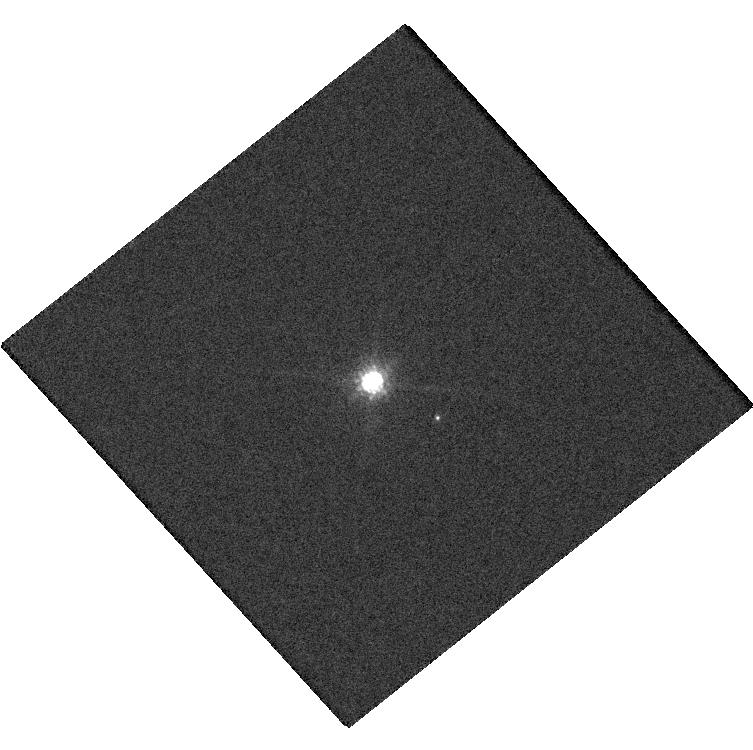
Target: 2MASSWJ0149090+295613
Instrument: WFC3/UVIS
Filter: F850LP
Exposure: 14 min
Observation ID: hst_15296_08_wfc3_uvis_f850lp_idib08

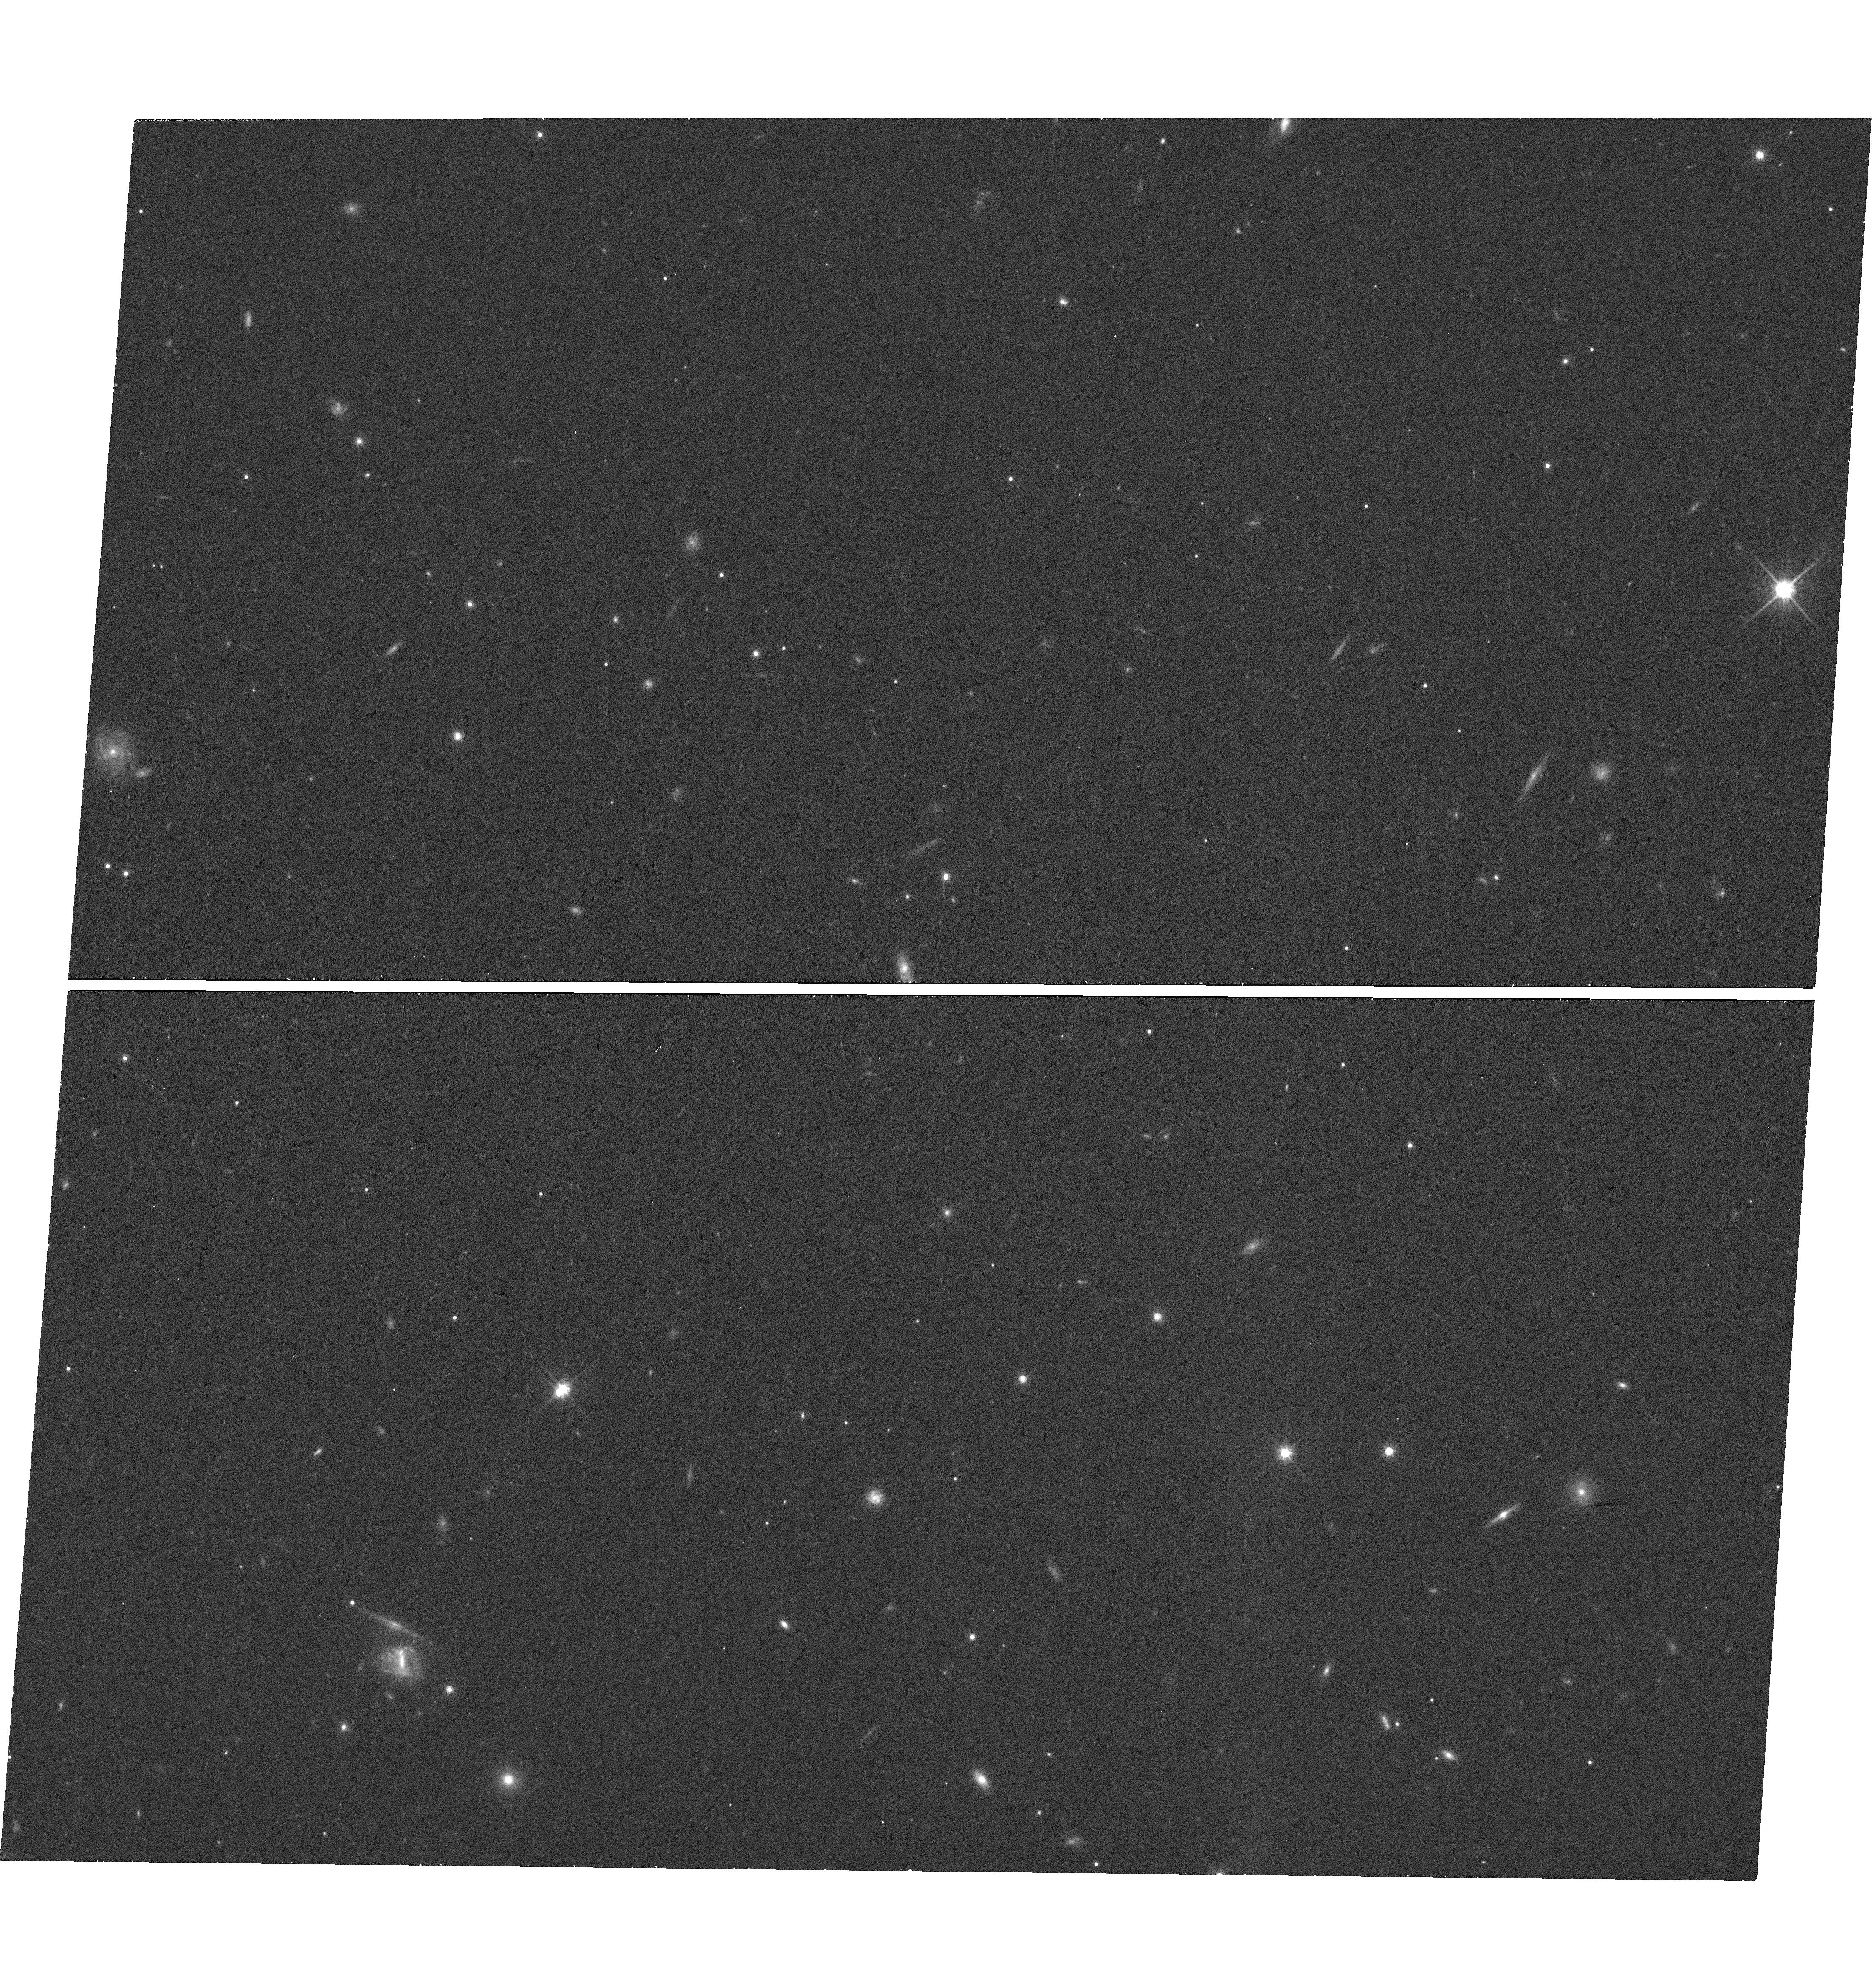
Target: 2MASSWJ1728114+394859
Instrument: WFC3/UVIS
Filter: F814W
Exposure: 19 min
Observation ID: hst_15296_05_wfc3_uvis_f814w_idib05

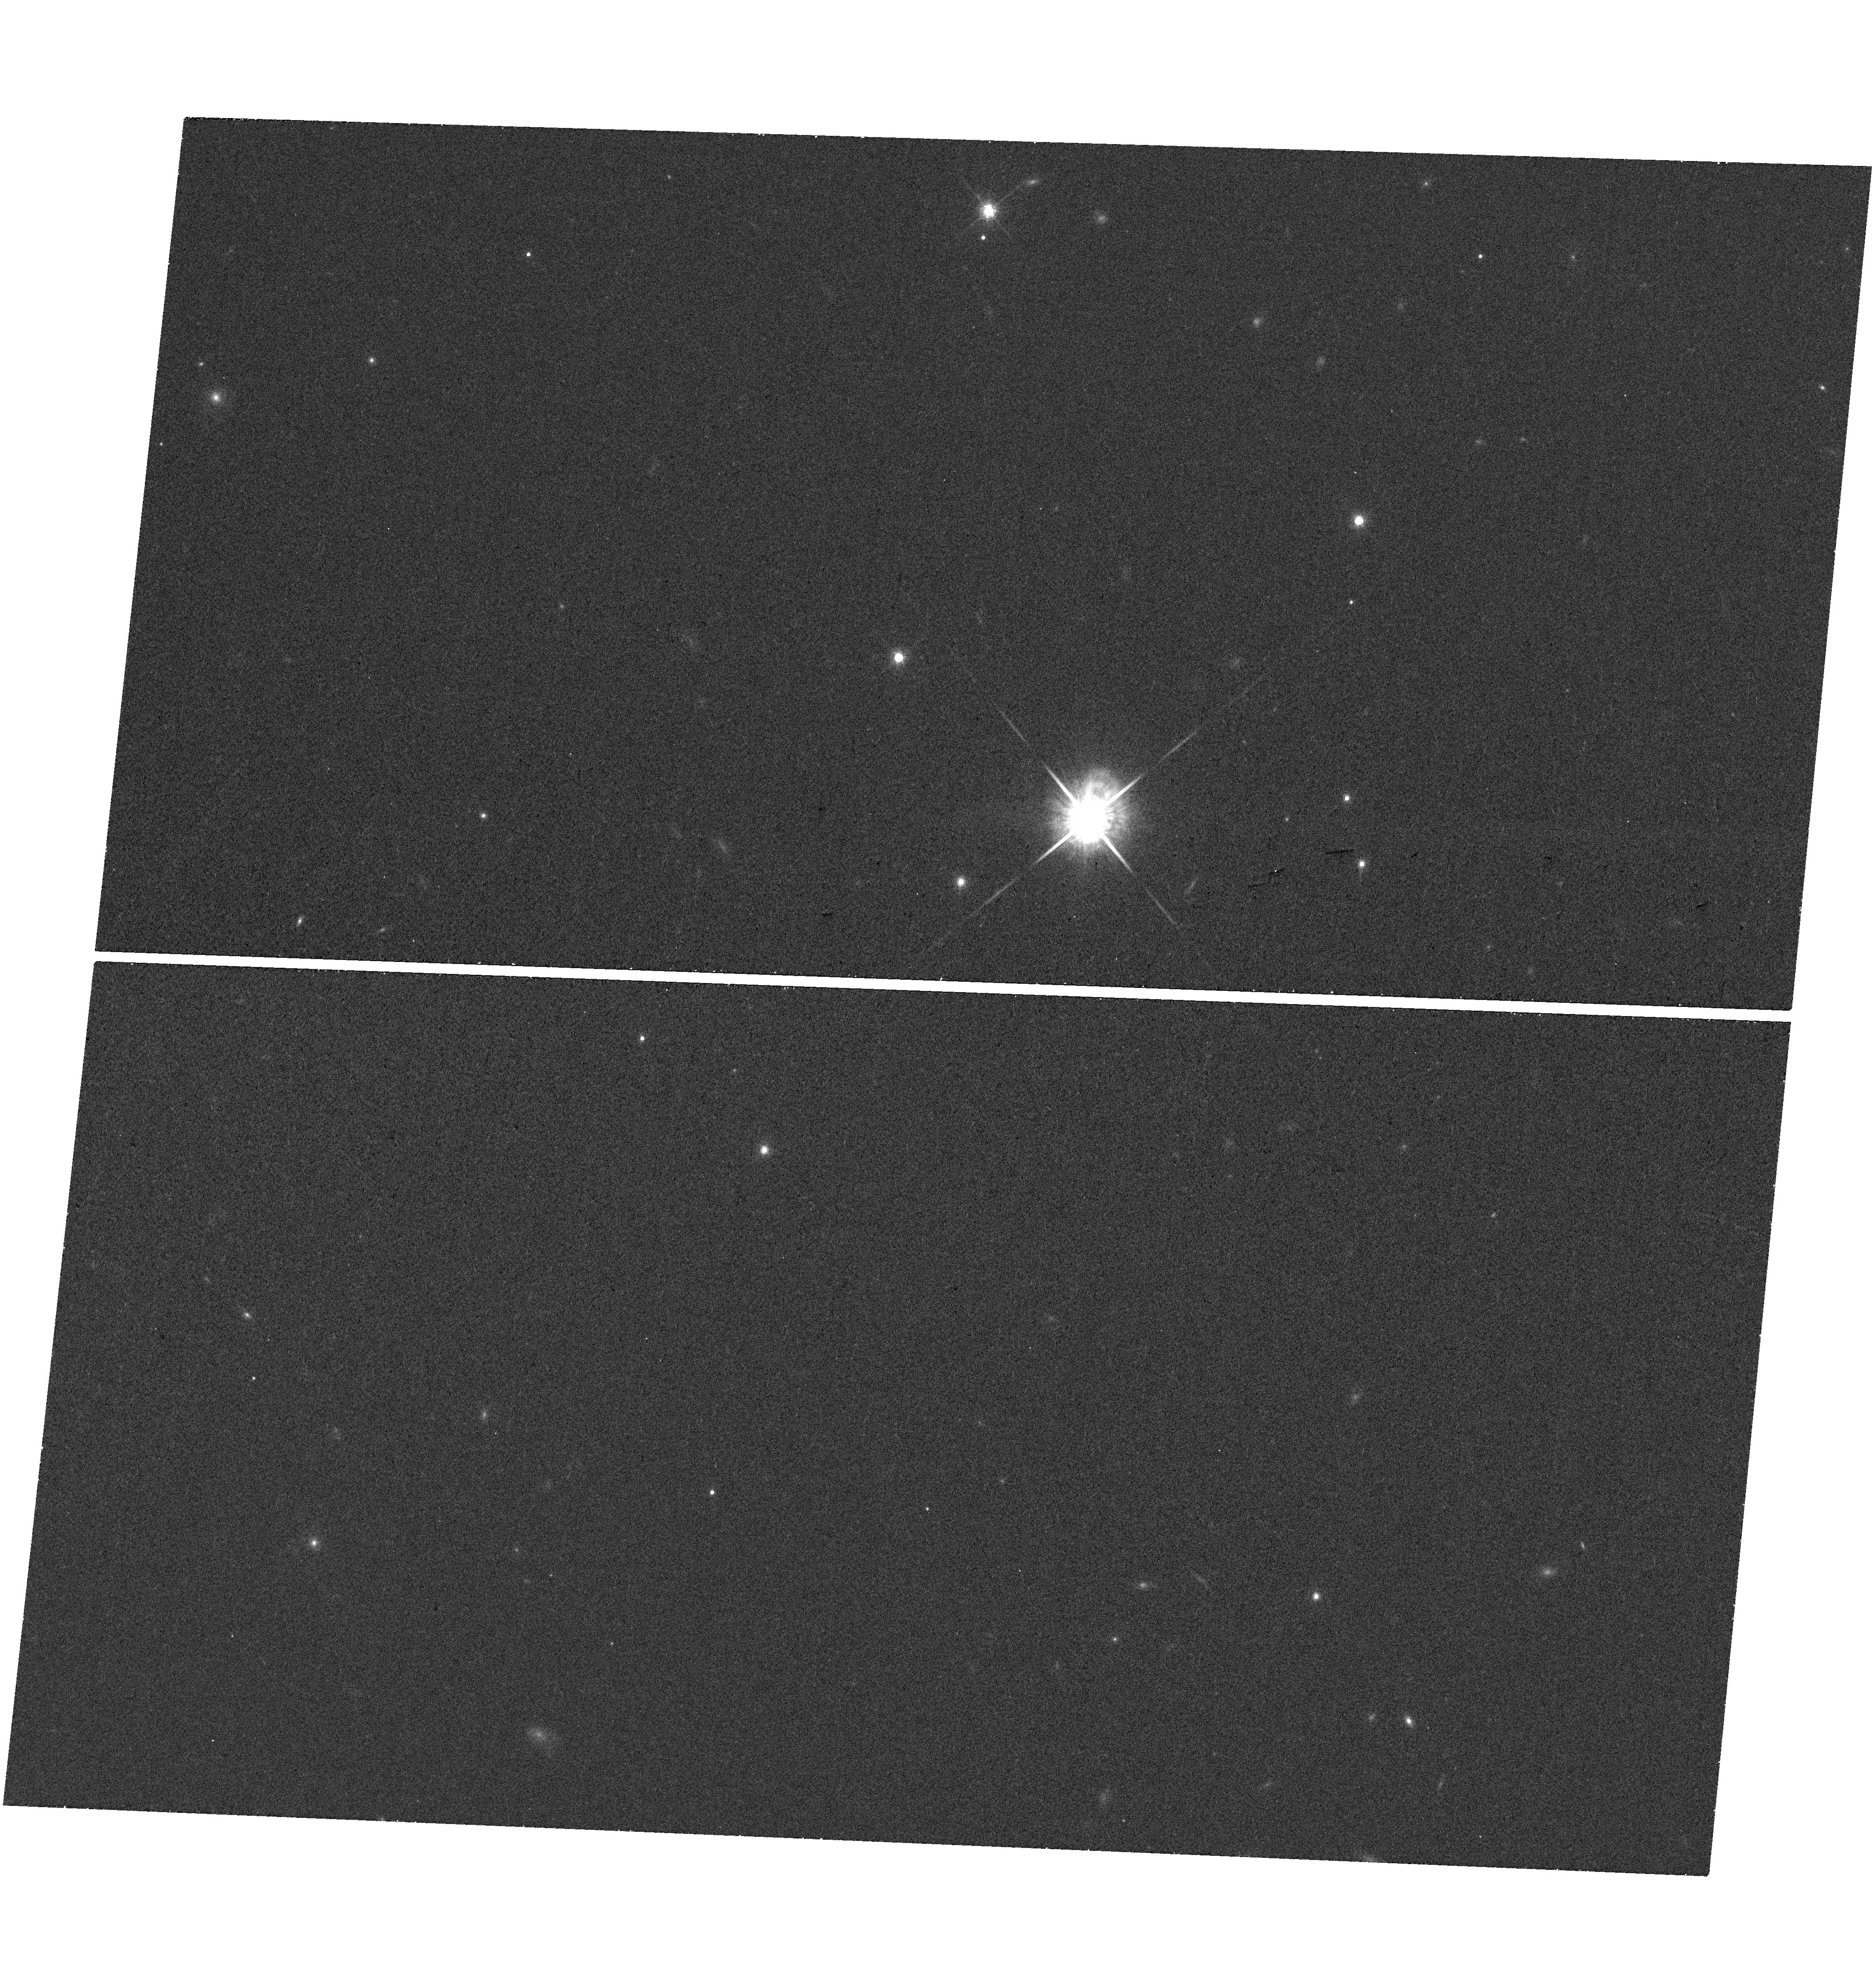
Target: 2MASSWJ0920122+351742
Instrument: WFC3/UVIS
Filter: F850LP
Exposure: 19 min
Observation ID: hst_15296_04_wfc3_uvis_f850lp_idib04

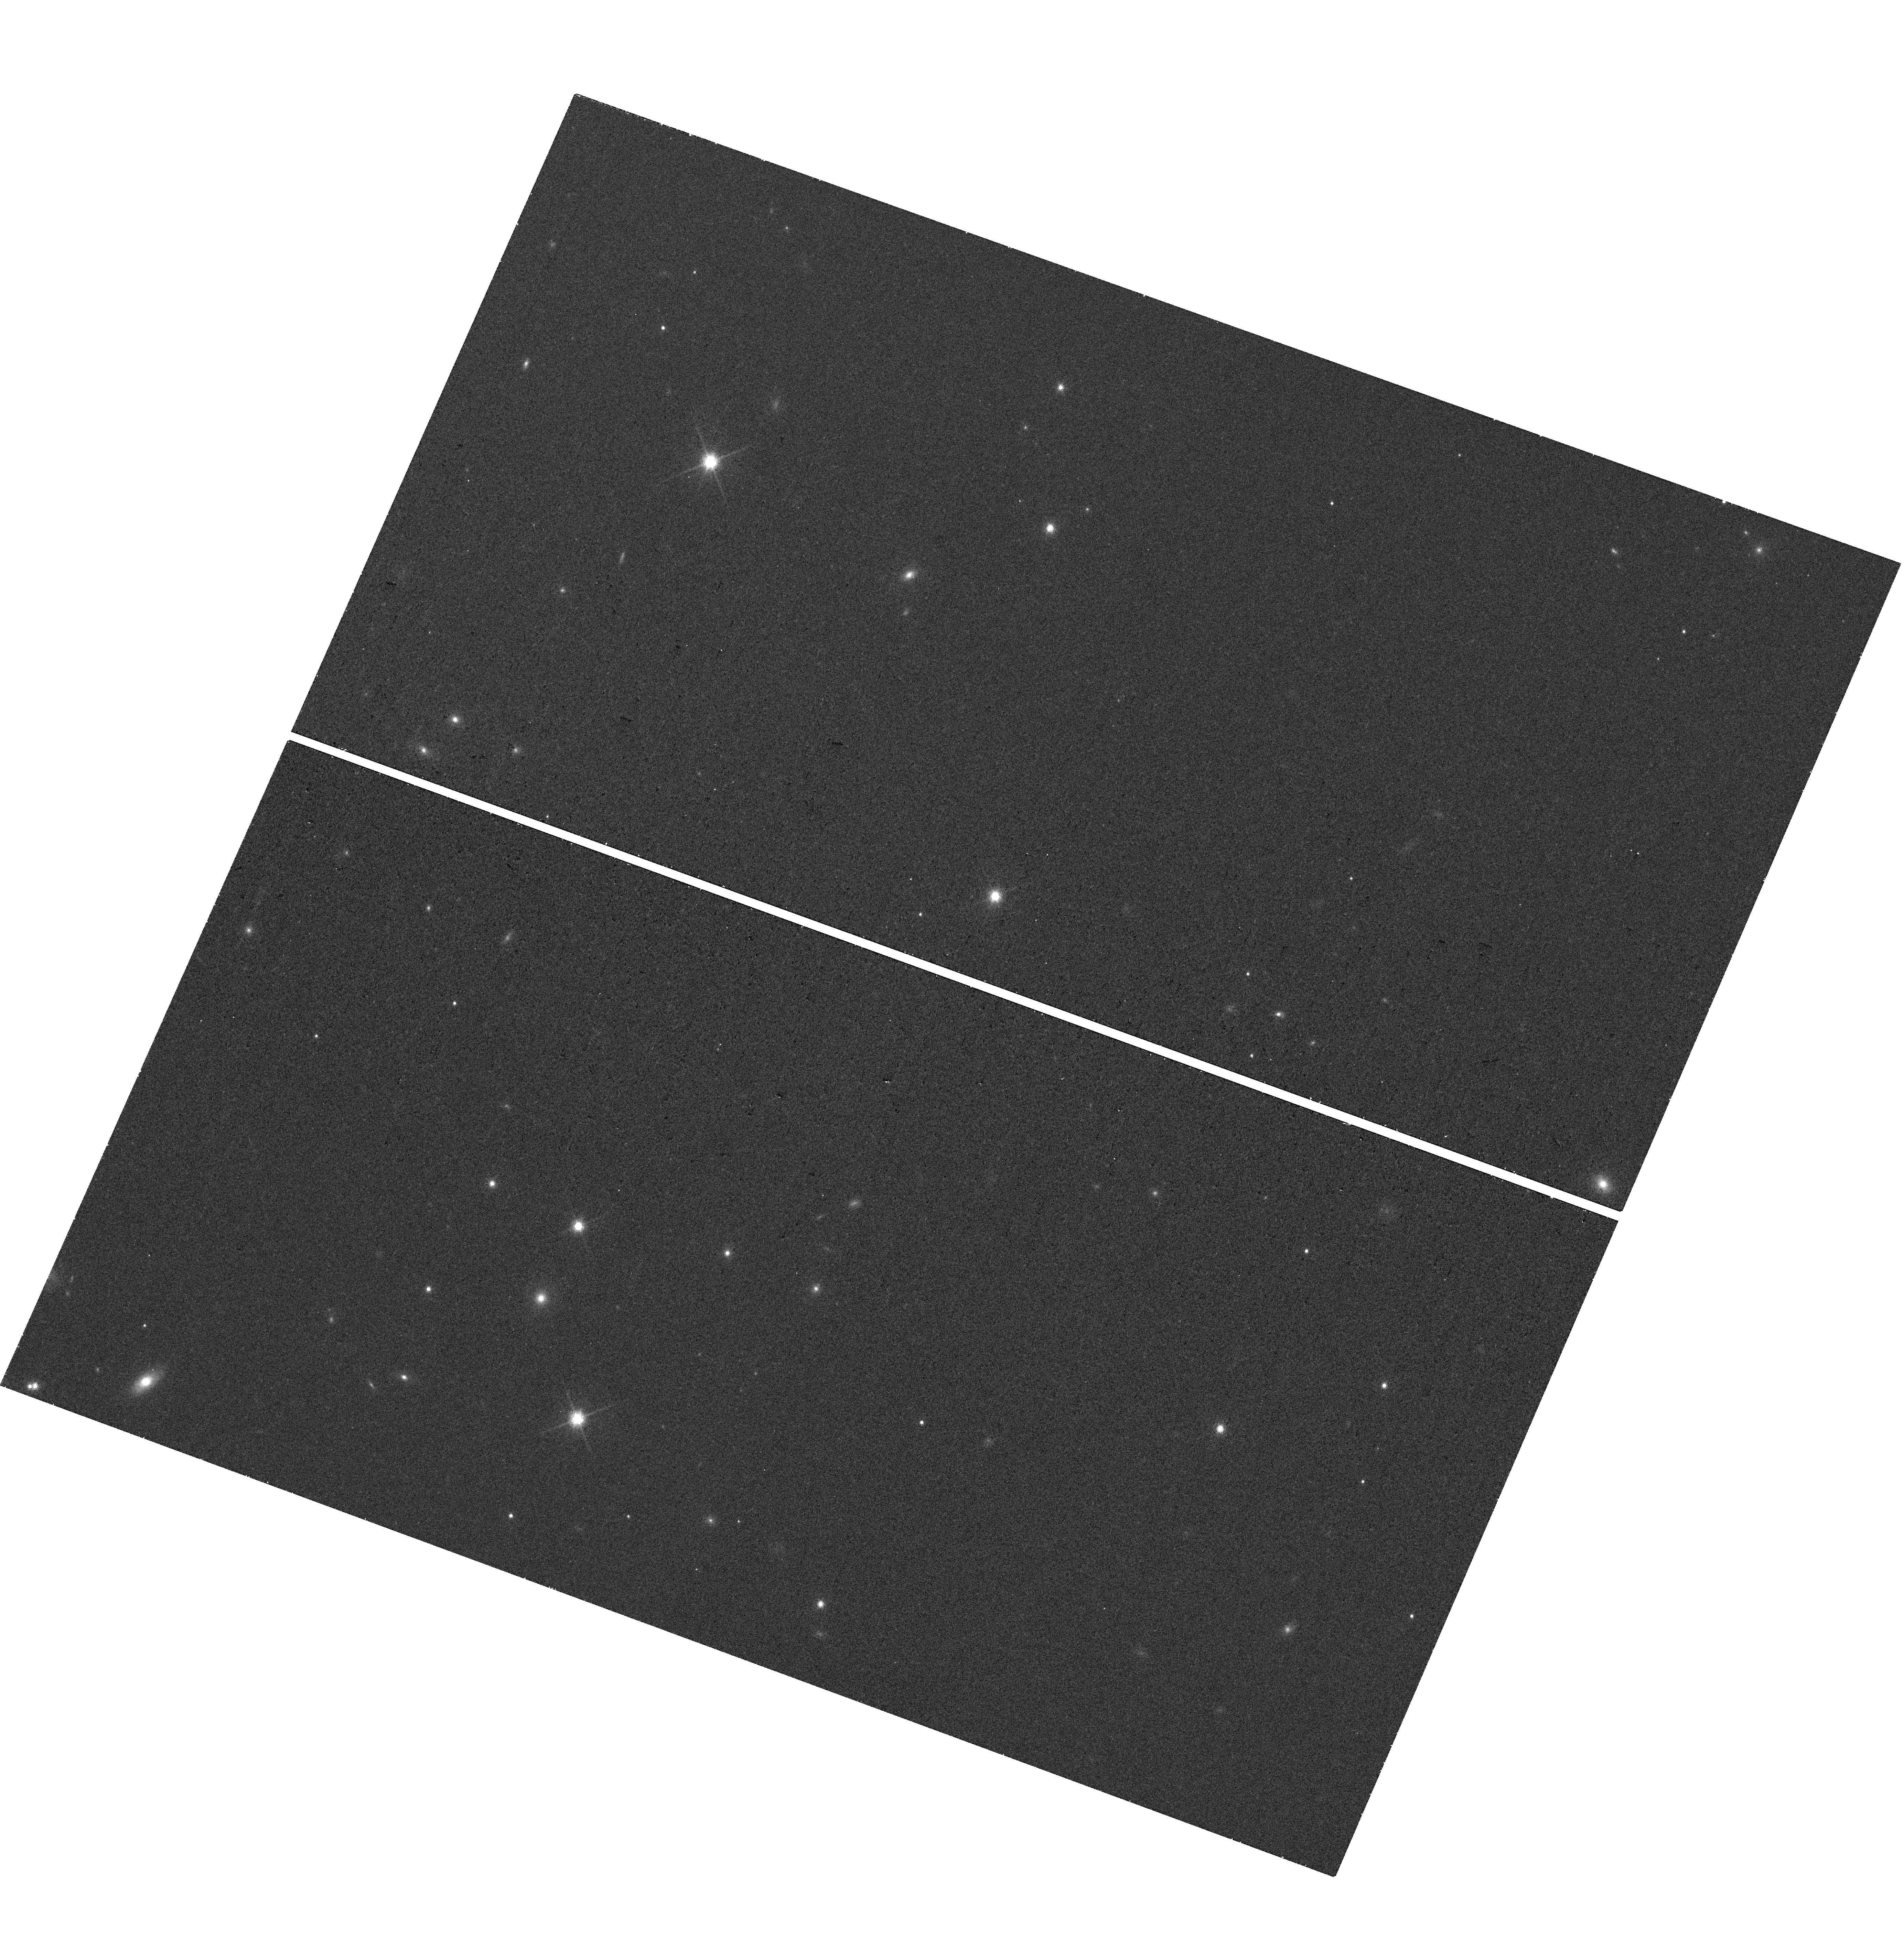
Target: 2MASSIJ1017075+130839
Instrument: WFC3/UVIS
Filter: F850LP
Exposure: 18 min
Observation ID: hst_15296_01_wfc3_uvis_f850lp_idib01

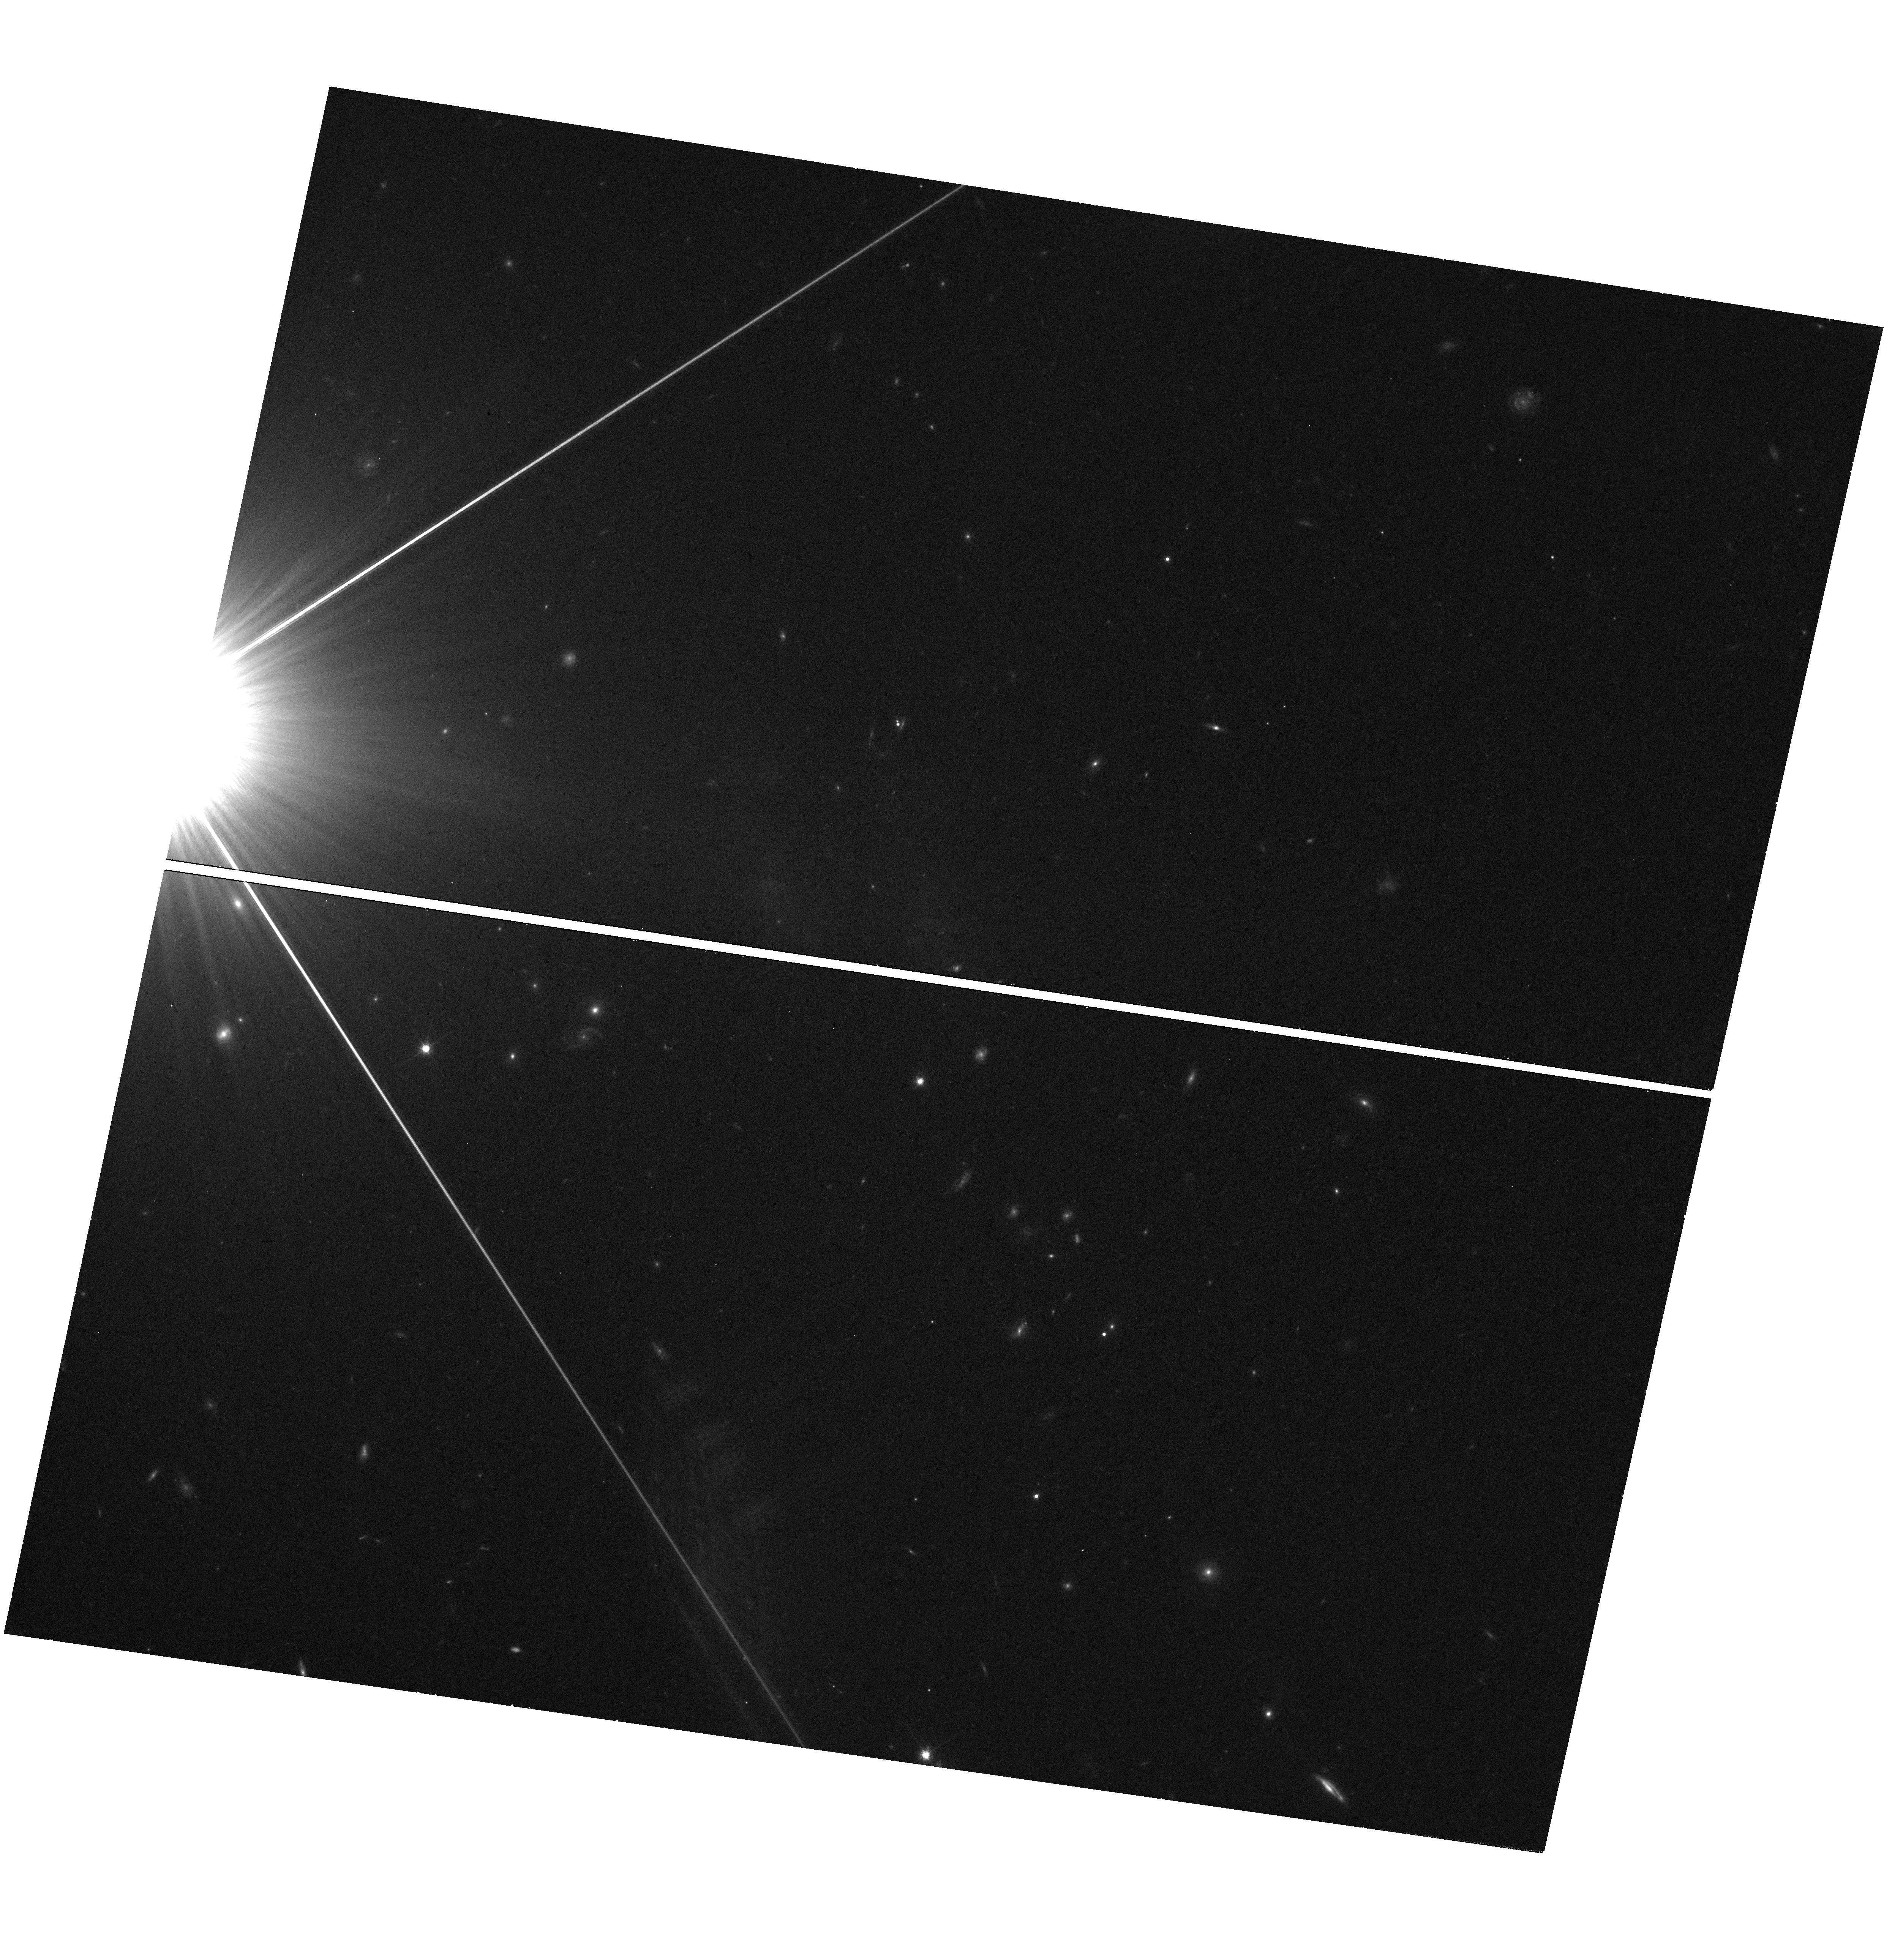
Target: GL417B
Instrument: WFC3/UVIS
Filter: F814W
Exposure: 19 min
Observation ID: hst_15296_02_wfc3_uvis_f814w_idib02

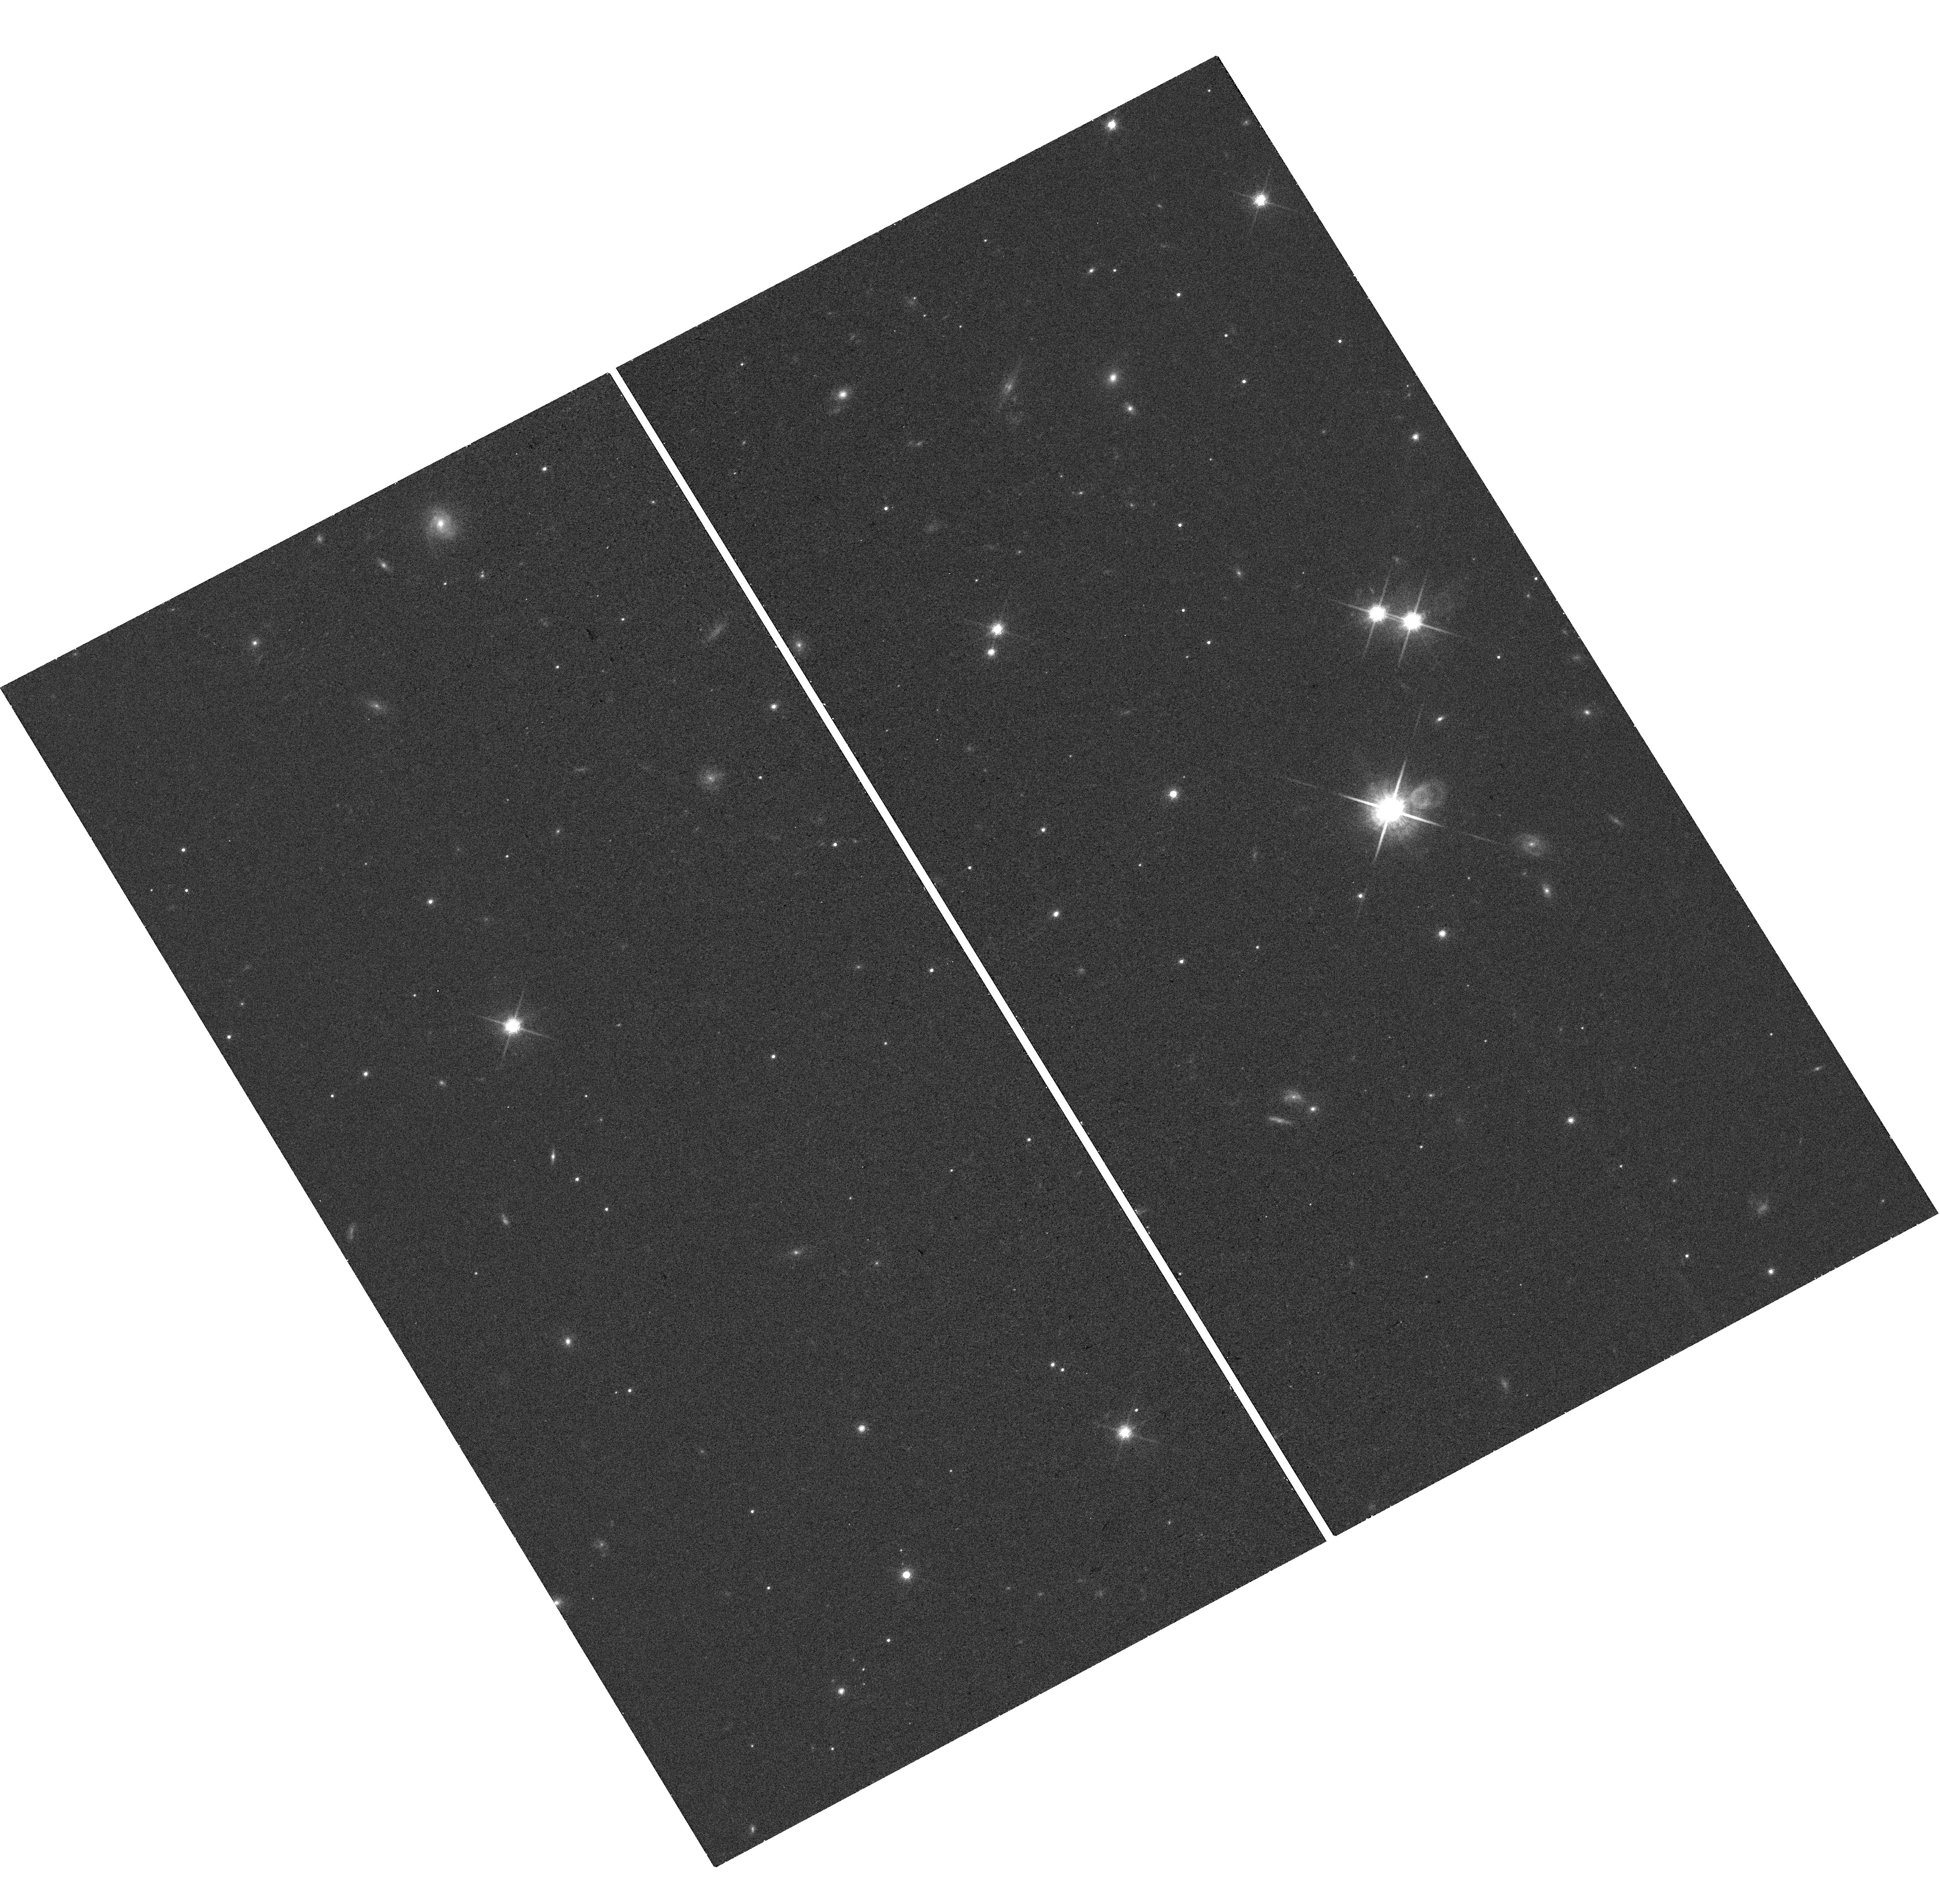
Target: SDSSJ205235.31-160929.8
Instrument: WFC3/UVIS
Filter: F850LP
Exposure: 18 min
Observation ID: hst_15296_06_wfc3_uvis_f850lp_idib06

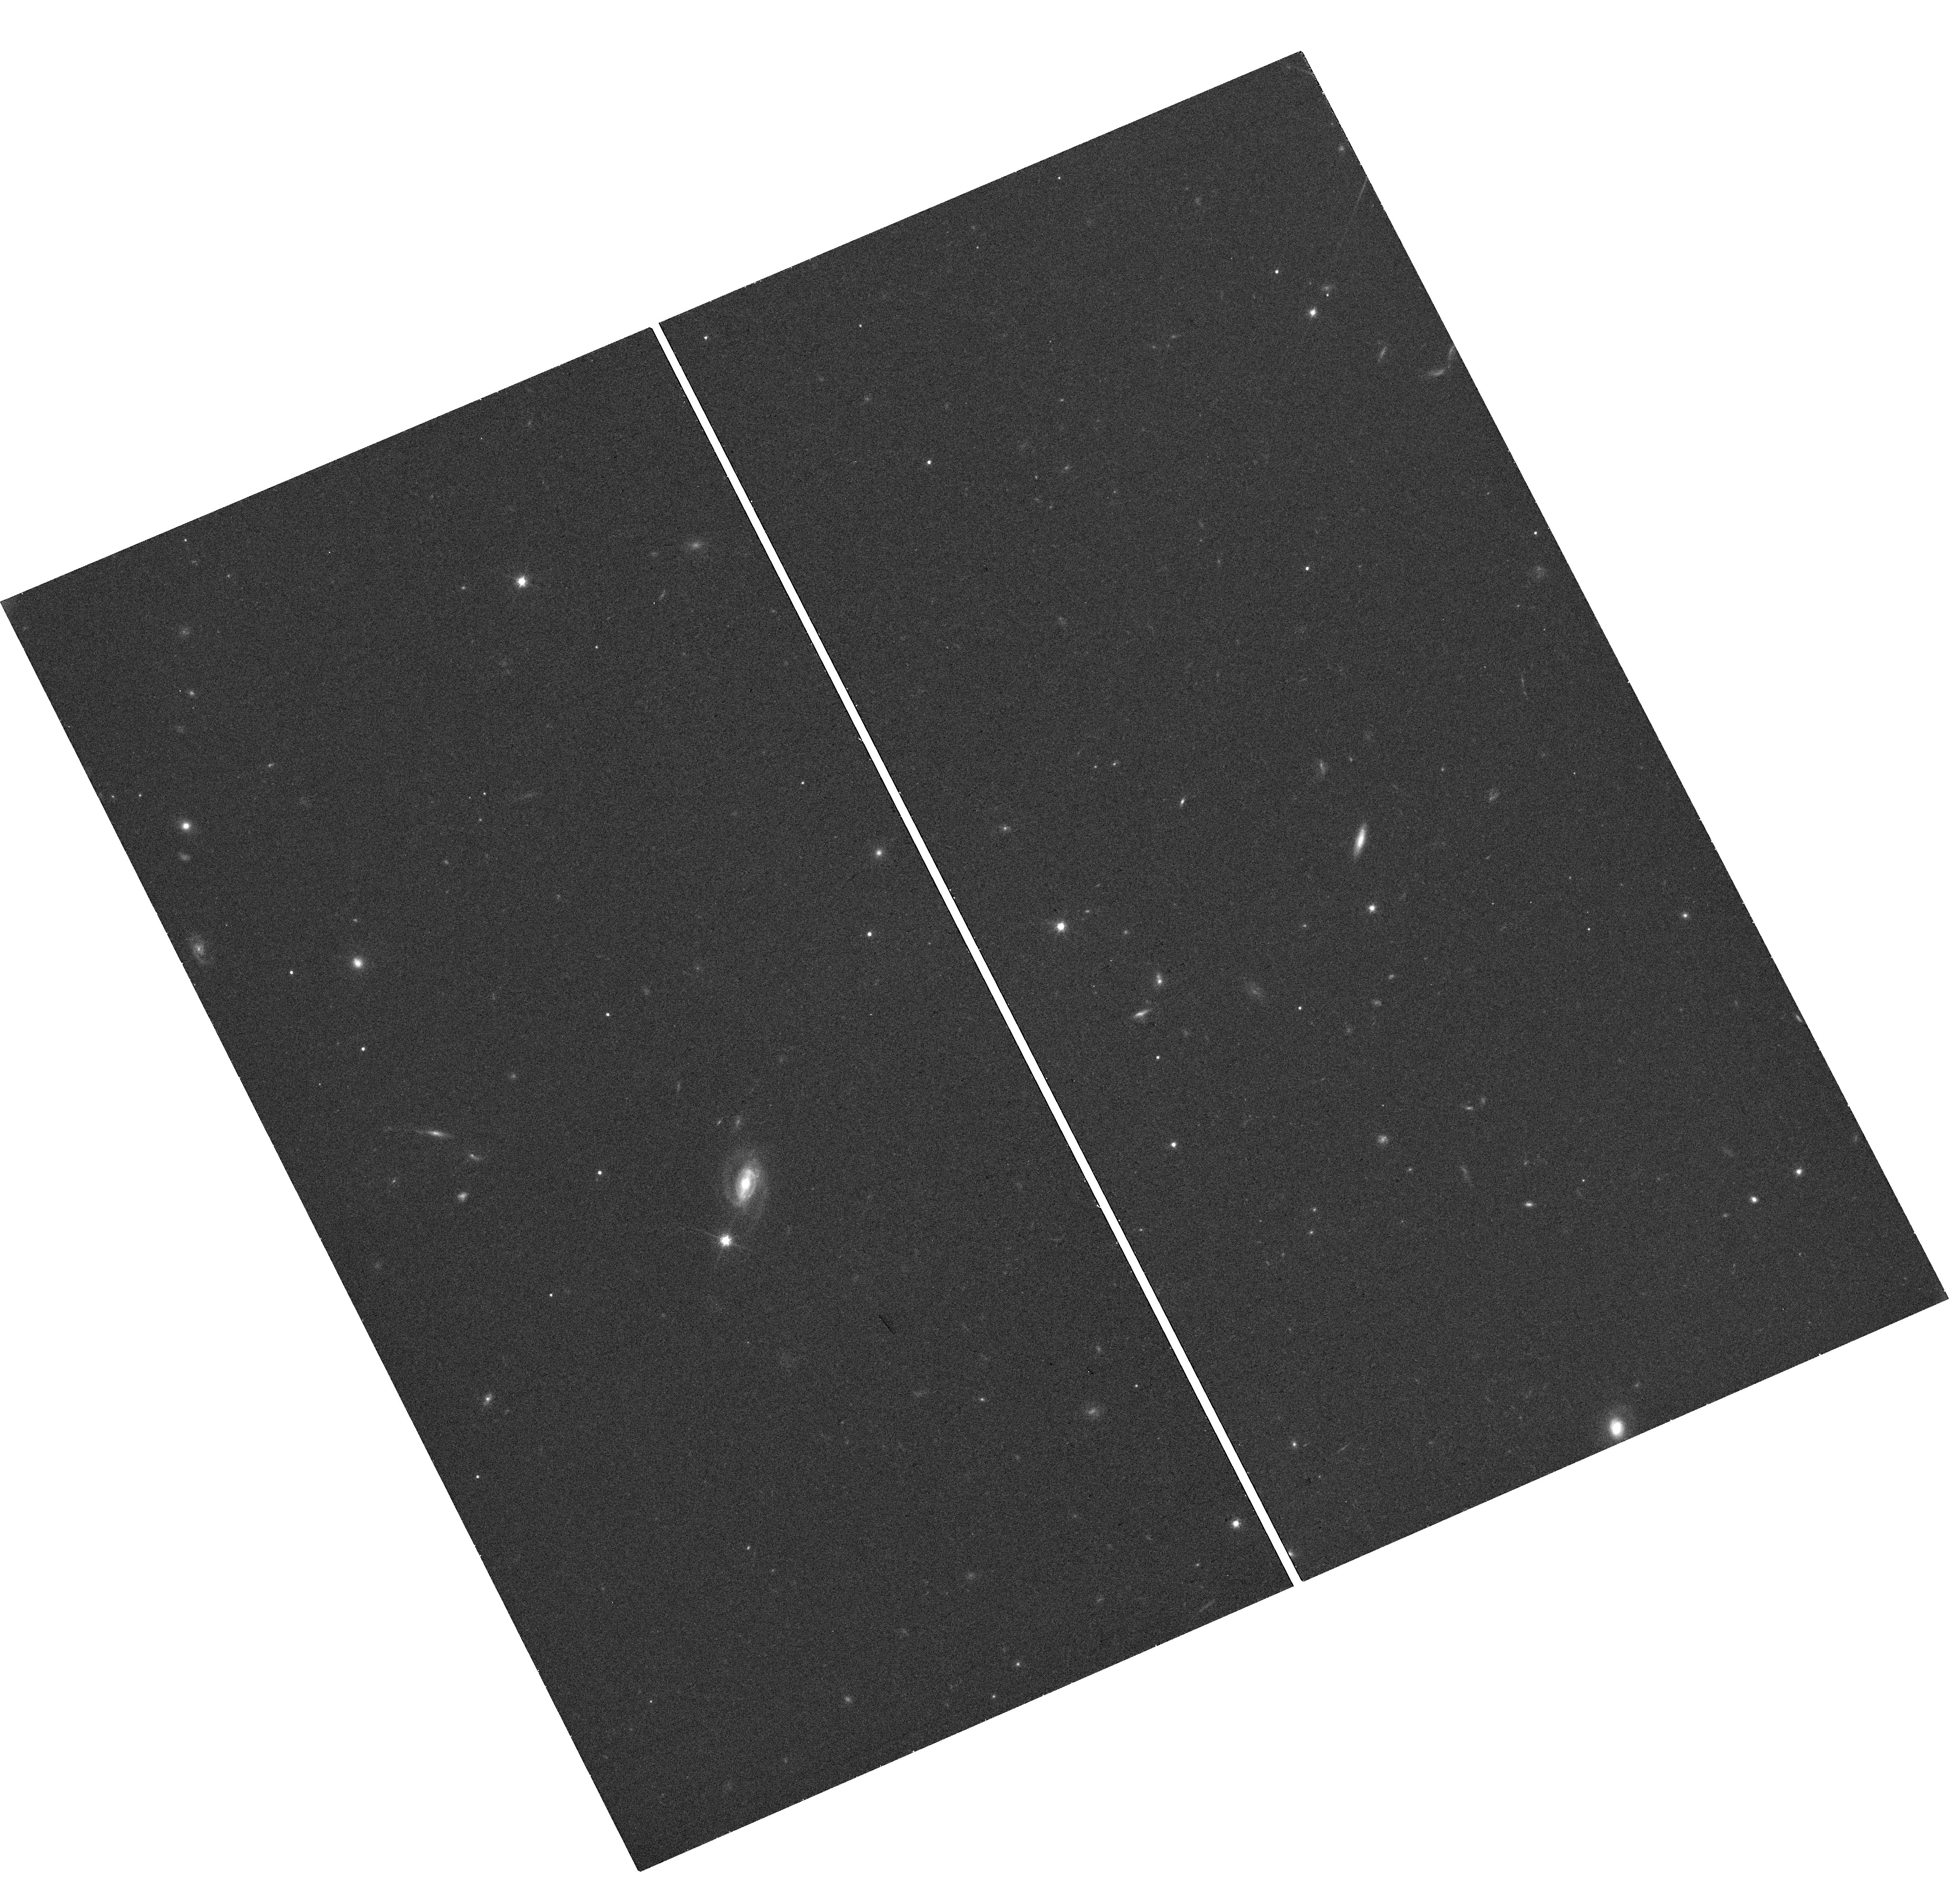
Target: DENIS-PJ225210.73-173013.4
Instrument: WFC3/UVIS
Filter: F814W
Exposure: 18 min
Observation ID: hst_15296_07_wfc3_uvis_f814w_idib07

Mapping the Substellar Mass-Luminosity Relation Down to the L/T Transition (PI: Dupuy, Trent J.)

Substellar models underpin our theoretical understanding of brown dwarfs and gas-giant exoplanets, so assessing their accuracy is paramount. The past several years have seen progress in testing models thanks to a growing number of dynamical (total) masses for brown dwarf binaries determined via (relative) orbit monitoring from ground-based AO. However, the strongest tests of models require individual masses, particularly for calibrating the mass-luminosity relation. This is poorly constrained over the range of spectral types most influenced by clouds (mid-L to early-T). Given the observed prevalence of clouds in the atmospheres of directly imaged planets, testing models at such temperatures is crucial. We propose a 3-year program to obtain individual masses for a sample of 11 substellar binaries. Our proposal builds on nearly a decade of orbital monitoring from the ground to measure dynamical total masses. Our goal is thus to measure precise mass ratios, utilizing HST's unique wide-field, high-angular resolution astrometric capabilities. We will obtain WFC3-UVIS images capturing our targets and numerous reference stars so that we can measure the relative amount of orbital motion in each component to determine mass ratios. Three of our targets have I-band photocenter orbits measured at USNO and VLT and thus only require one epoch of resolved I-band imaging to unlock individual masses. We will use this first large sample of substellar individual masses to map out the mass-luminosity relation over a wide range of temperatures (1000-2000 K) including the L/T transition. This will become a touchstone sample for tests of ultracool atmospheric models in the era of JWST.